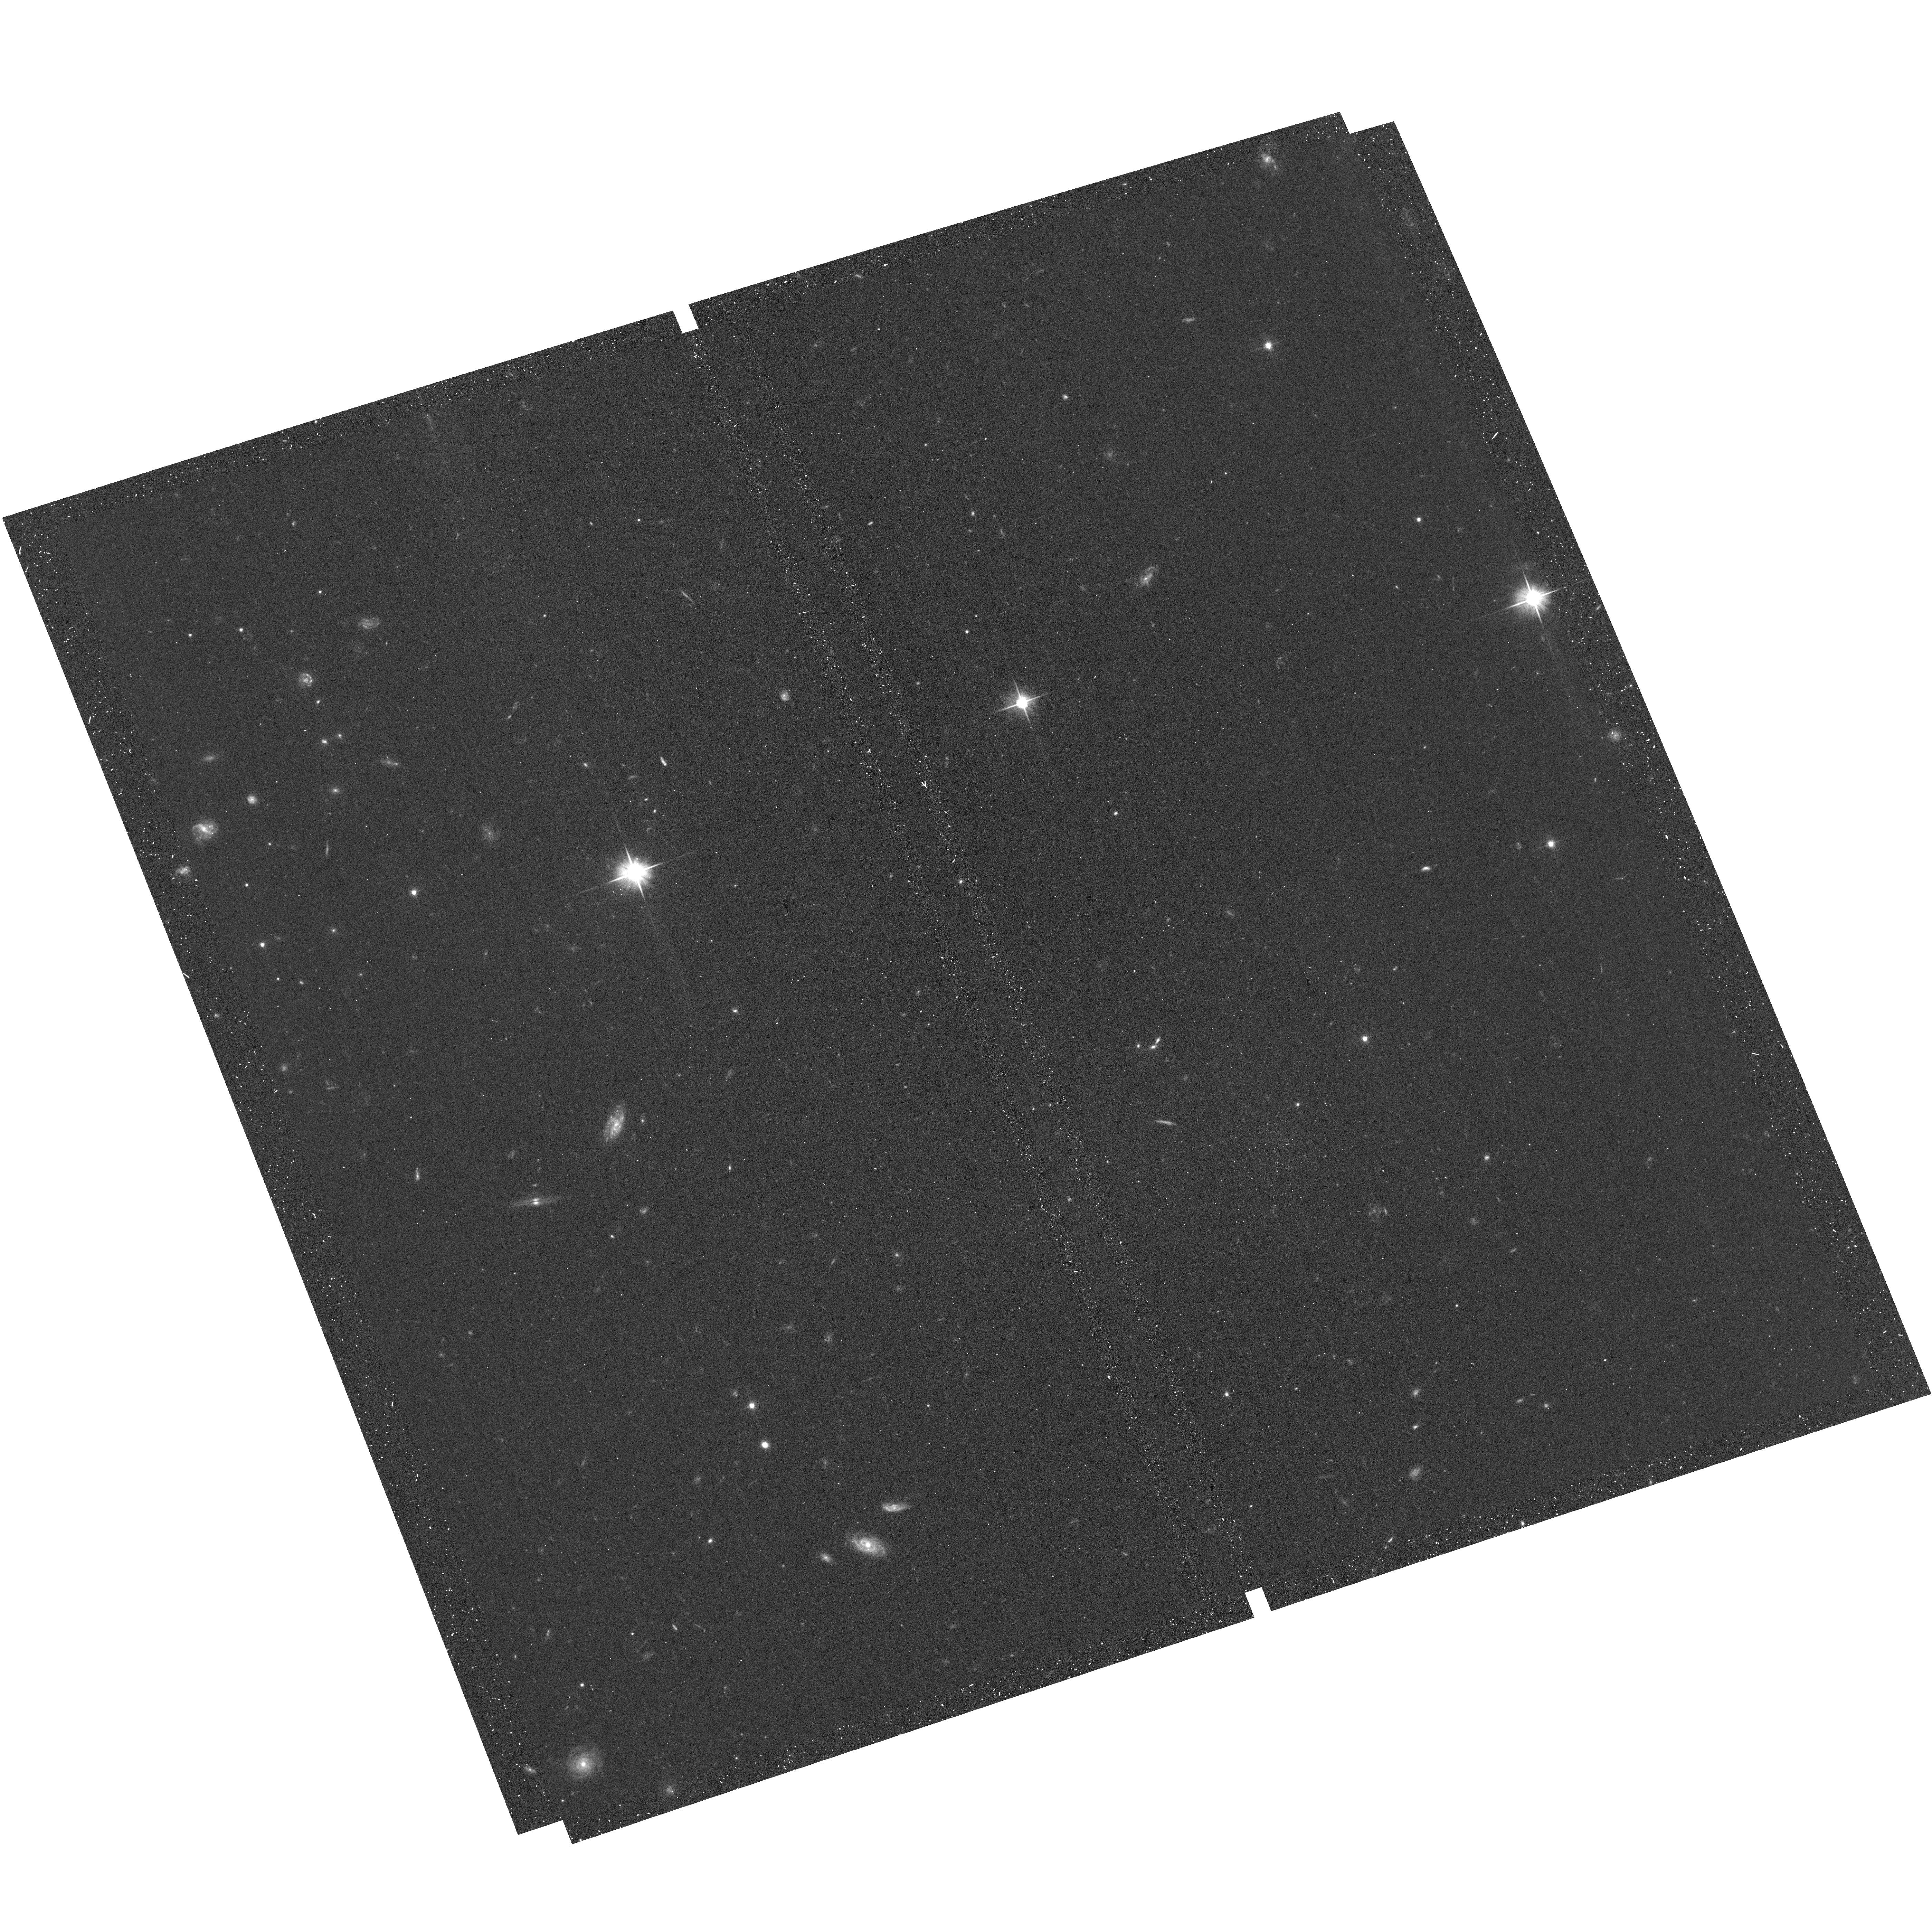
Target: CLUTCH-TARGET-AE. Instrument: ACS/WFC. Filter: F606W. Exposure: 13 min. Observation ID: hst_17802_ne_acs_wfc_f606w_jffune

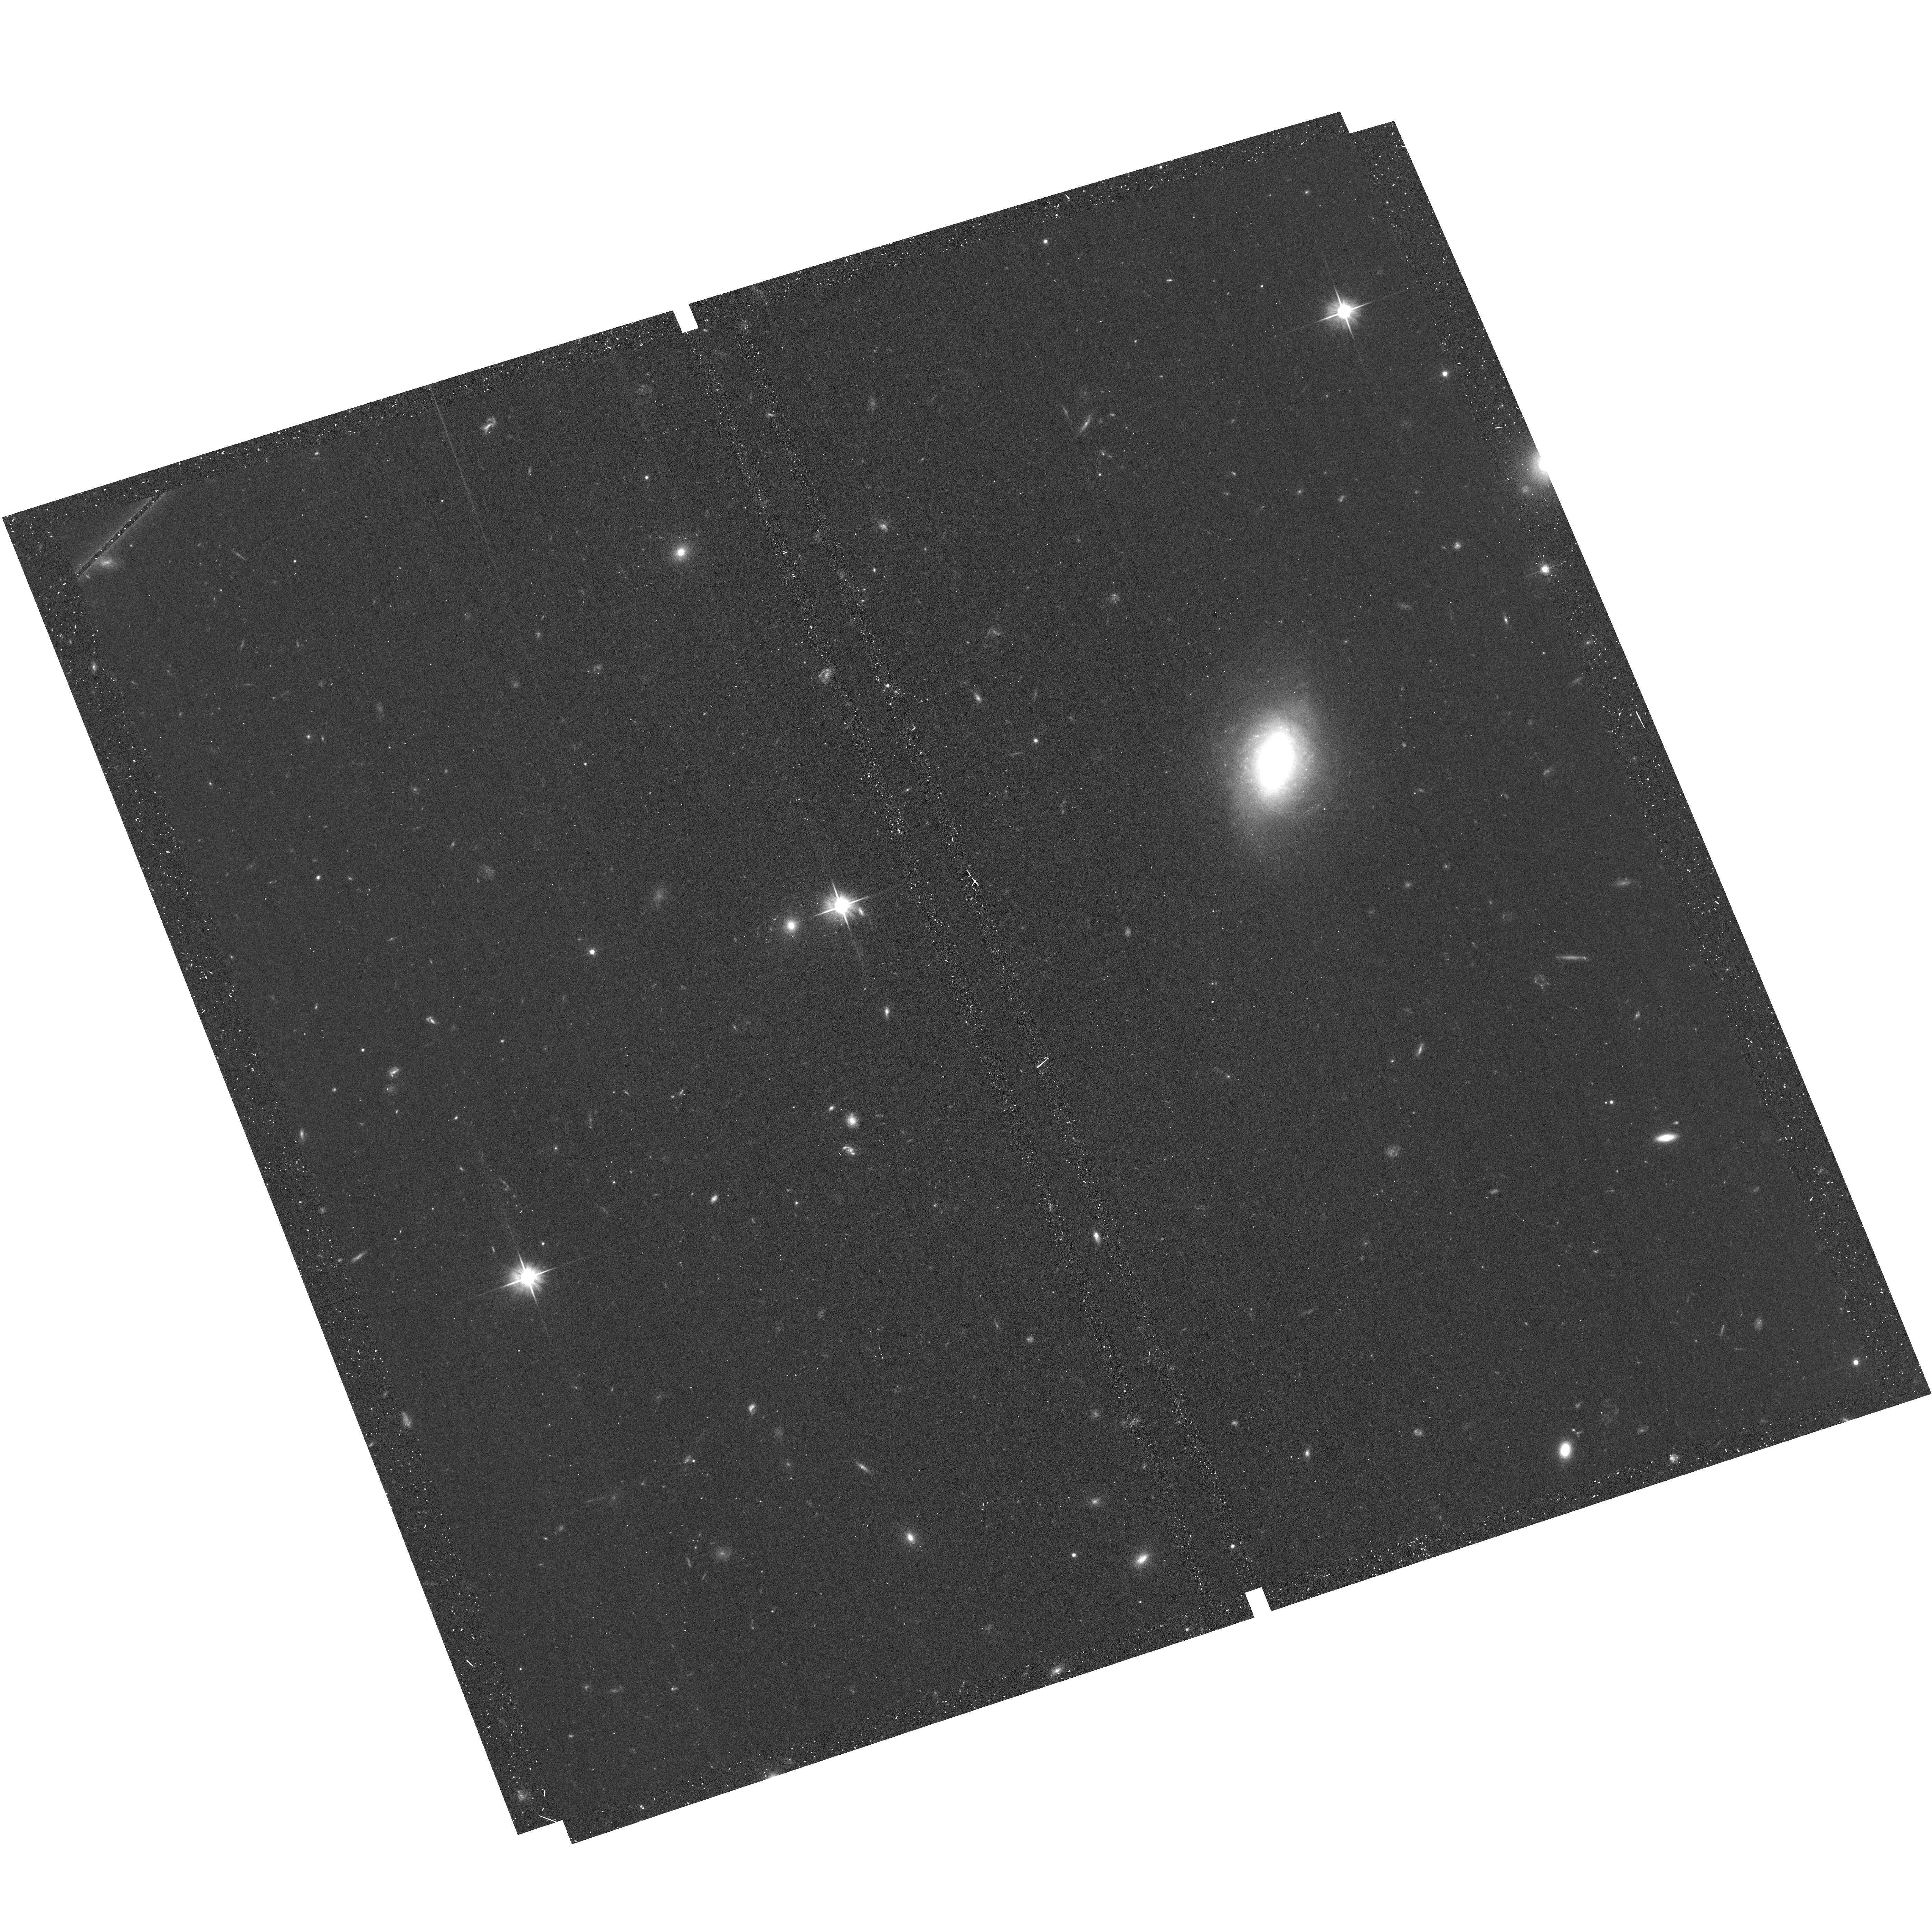
Target: CLUTCH-TARGET-EL. Instrument: ACS/WFC. Filter: F606W. Exposure: 13 min. Observation ID: hst_17802_rl_acs_wfc_f606w_jffurl

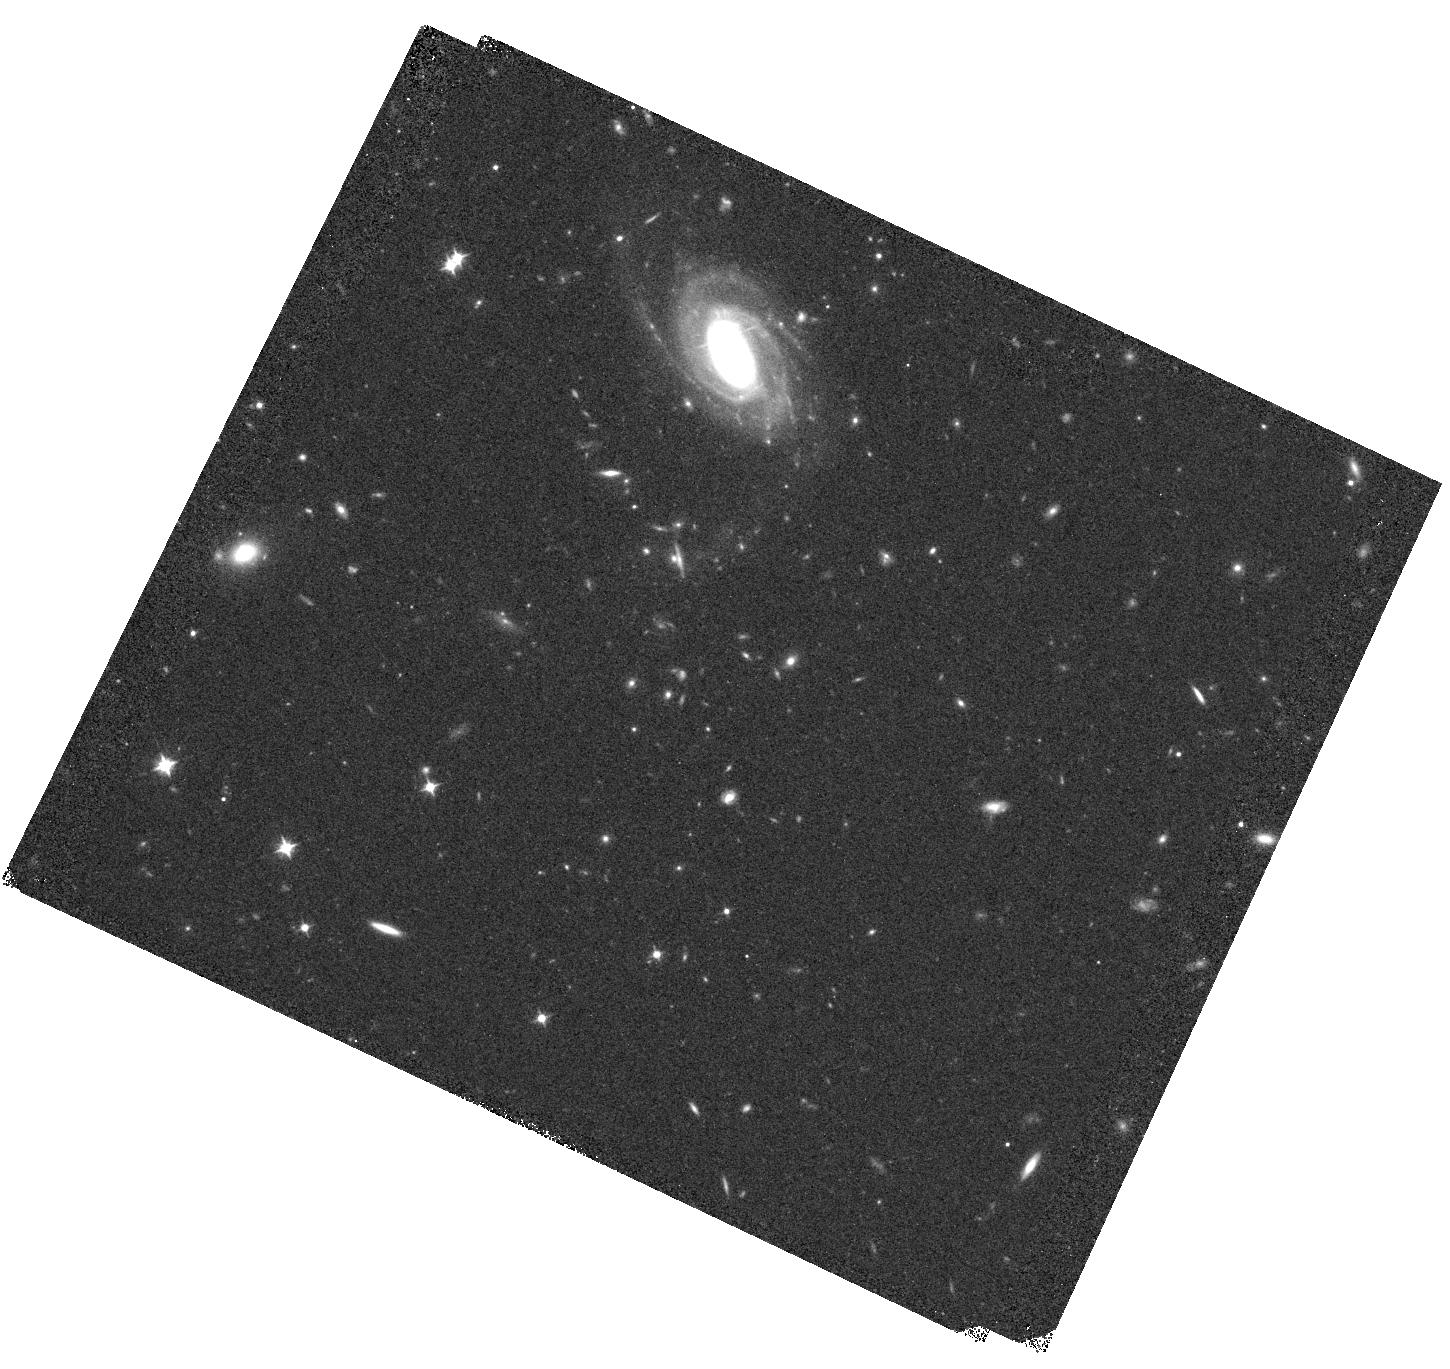
Target: CLUTCH-TARGET-HG. Instrument: WFC3/IR. Filter: F098M. Exposure: 13 min. Observation ID: hst_17802_hg_wfc3_ir_f098m_iffuhg

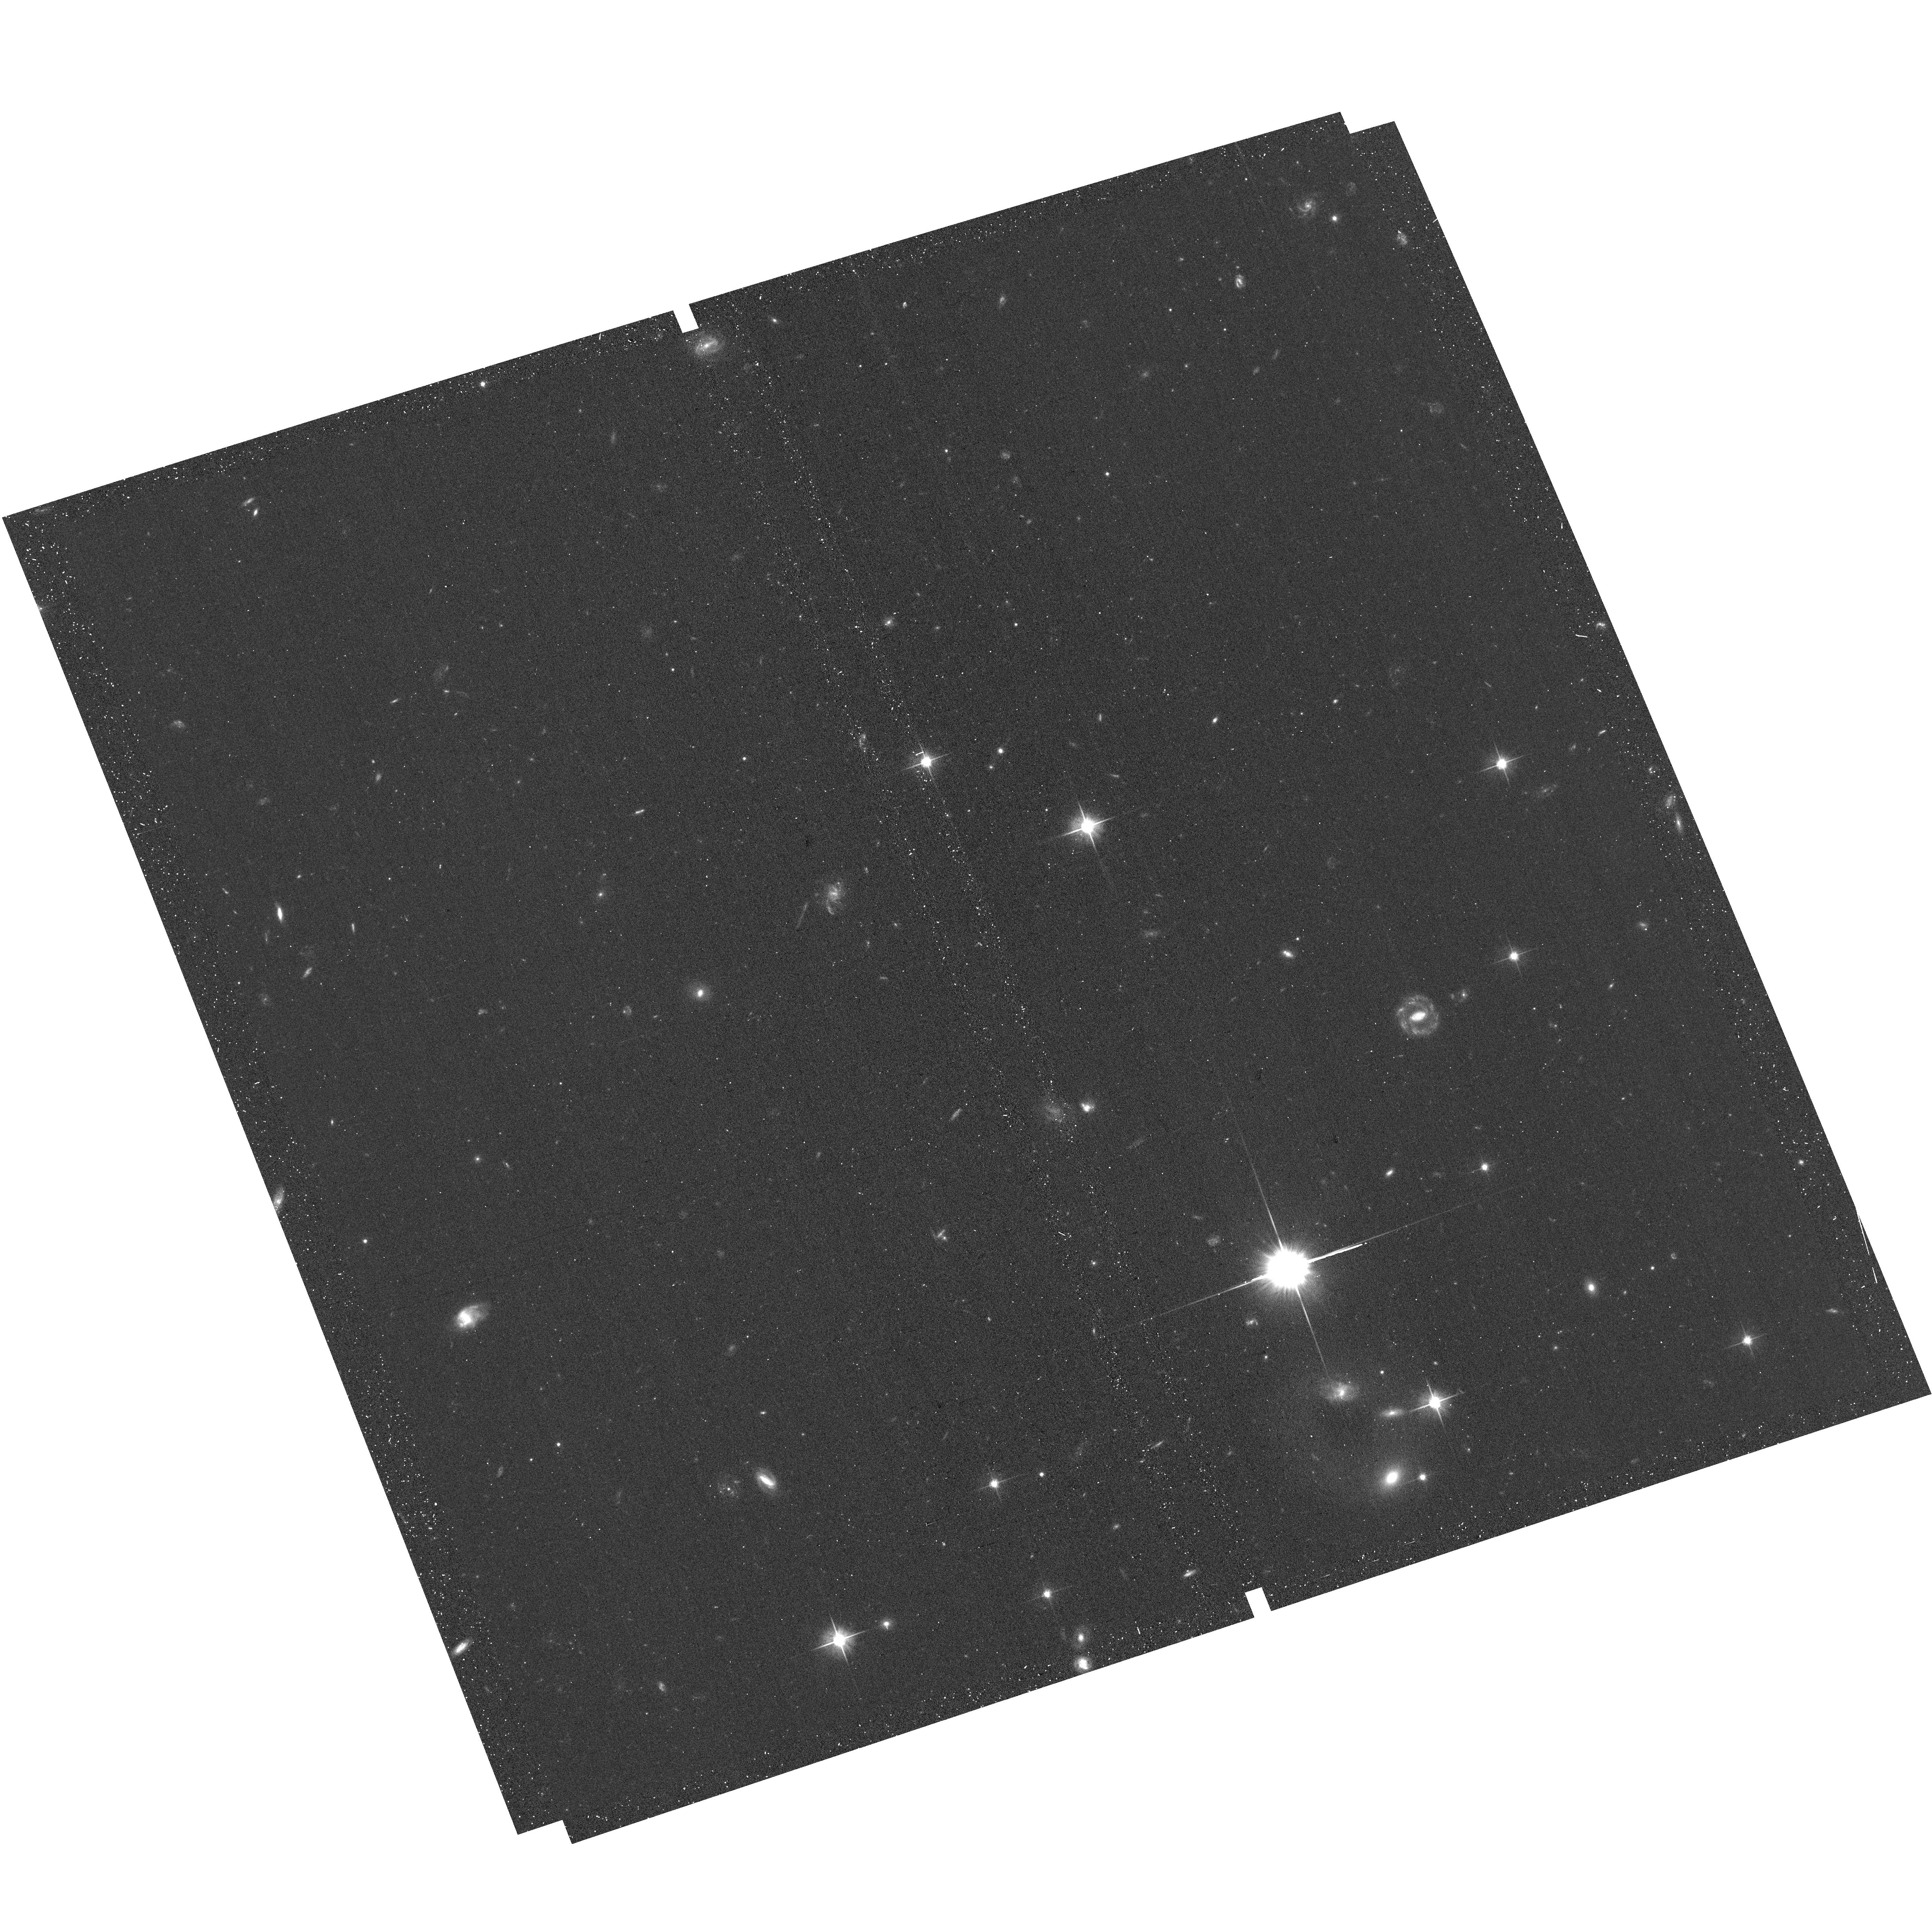
Target: CLUTCH-TARGET-AS. Instrument: ACS/WFC. Filter: F606W. Exposure: 13 min. Observation ID: hst_17802_as_acs_wfc_f606w_jffuas

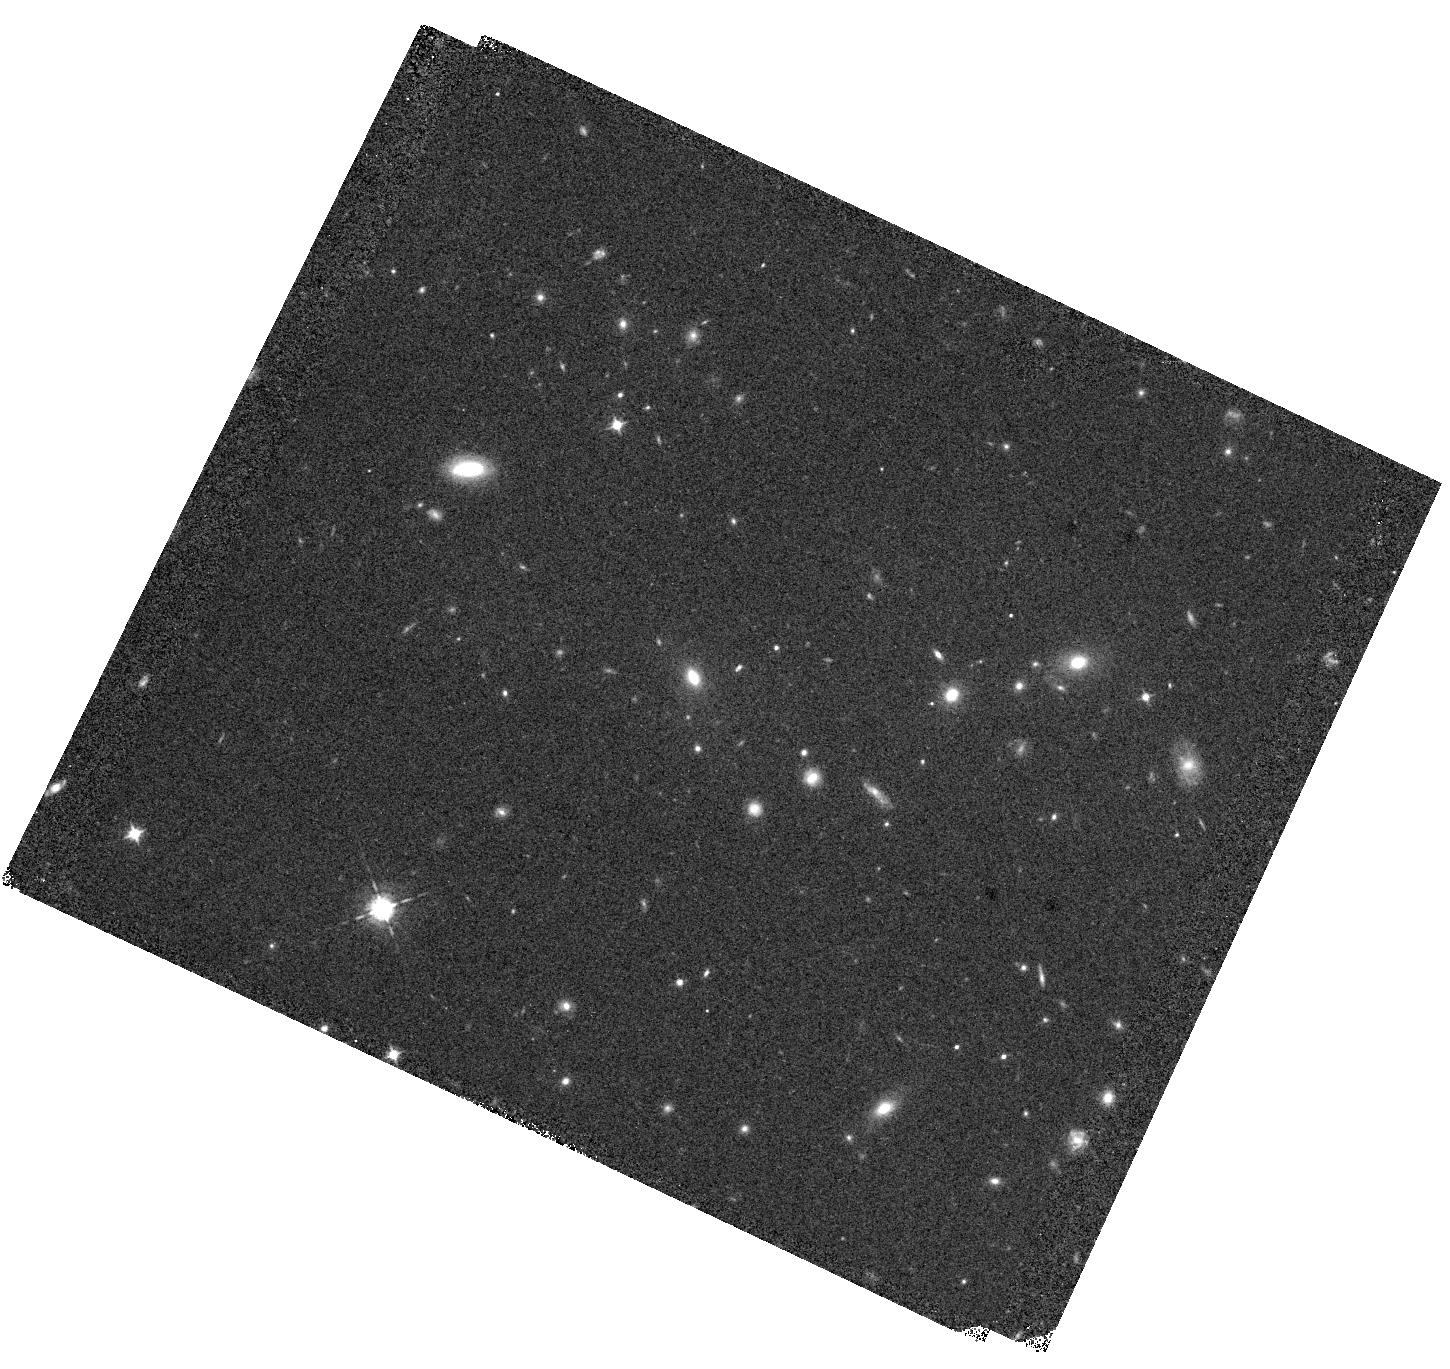
Target: CLUTCH-TARGET-CJ. Instrument: WFC3/IR. Filter: F098M. Exposure: 13 min. Observation ID: hst_17802_cj_wfc3_ir_f098m_iffucj

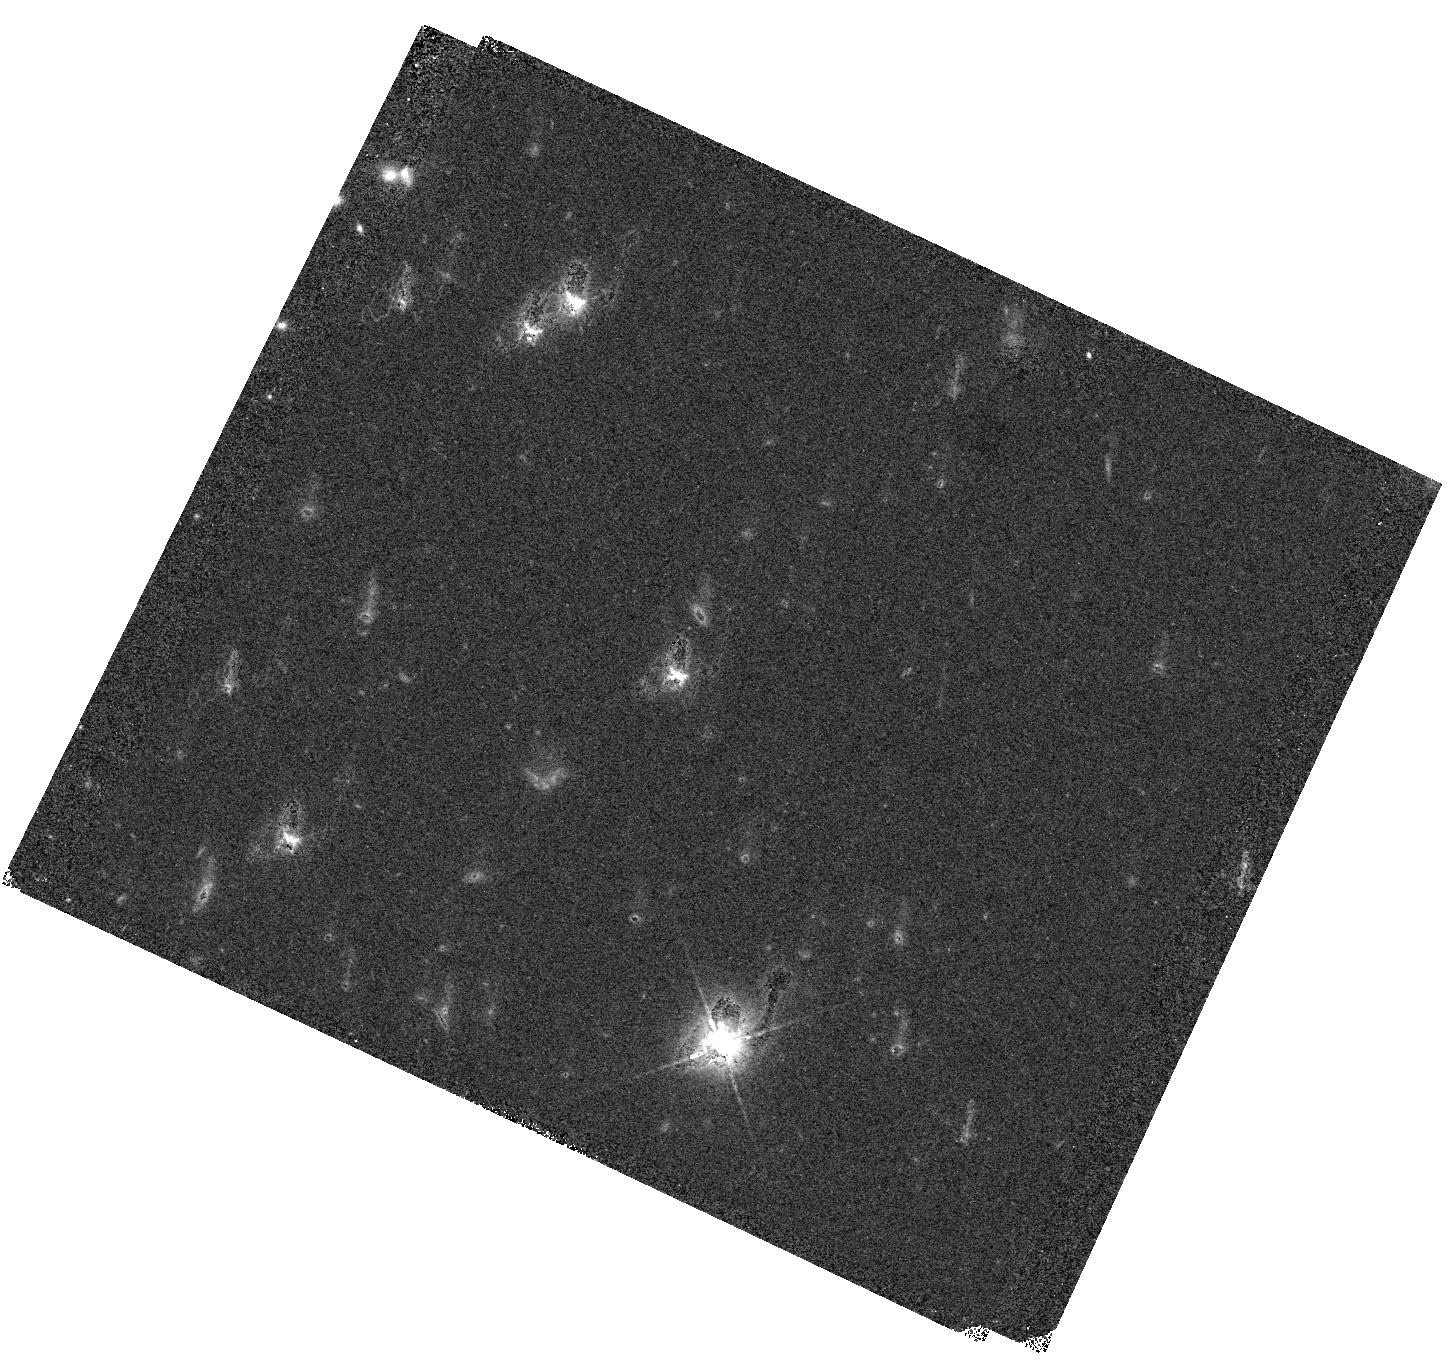
Target: CLUTCH-TARGET-DA. Instrument: WFC3/IR. Filter: F098M. Exposure: 13 min. Observation ID: hst_17802_qa_wfc3_ir_f098m_iffuqa

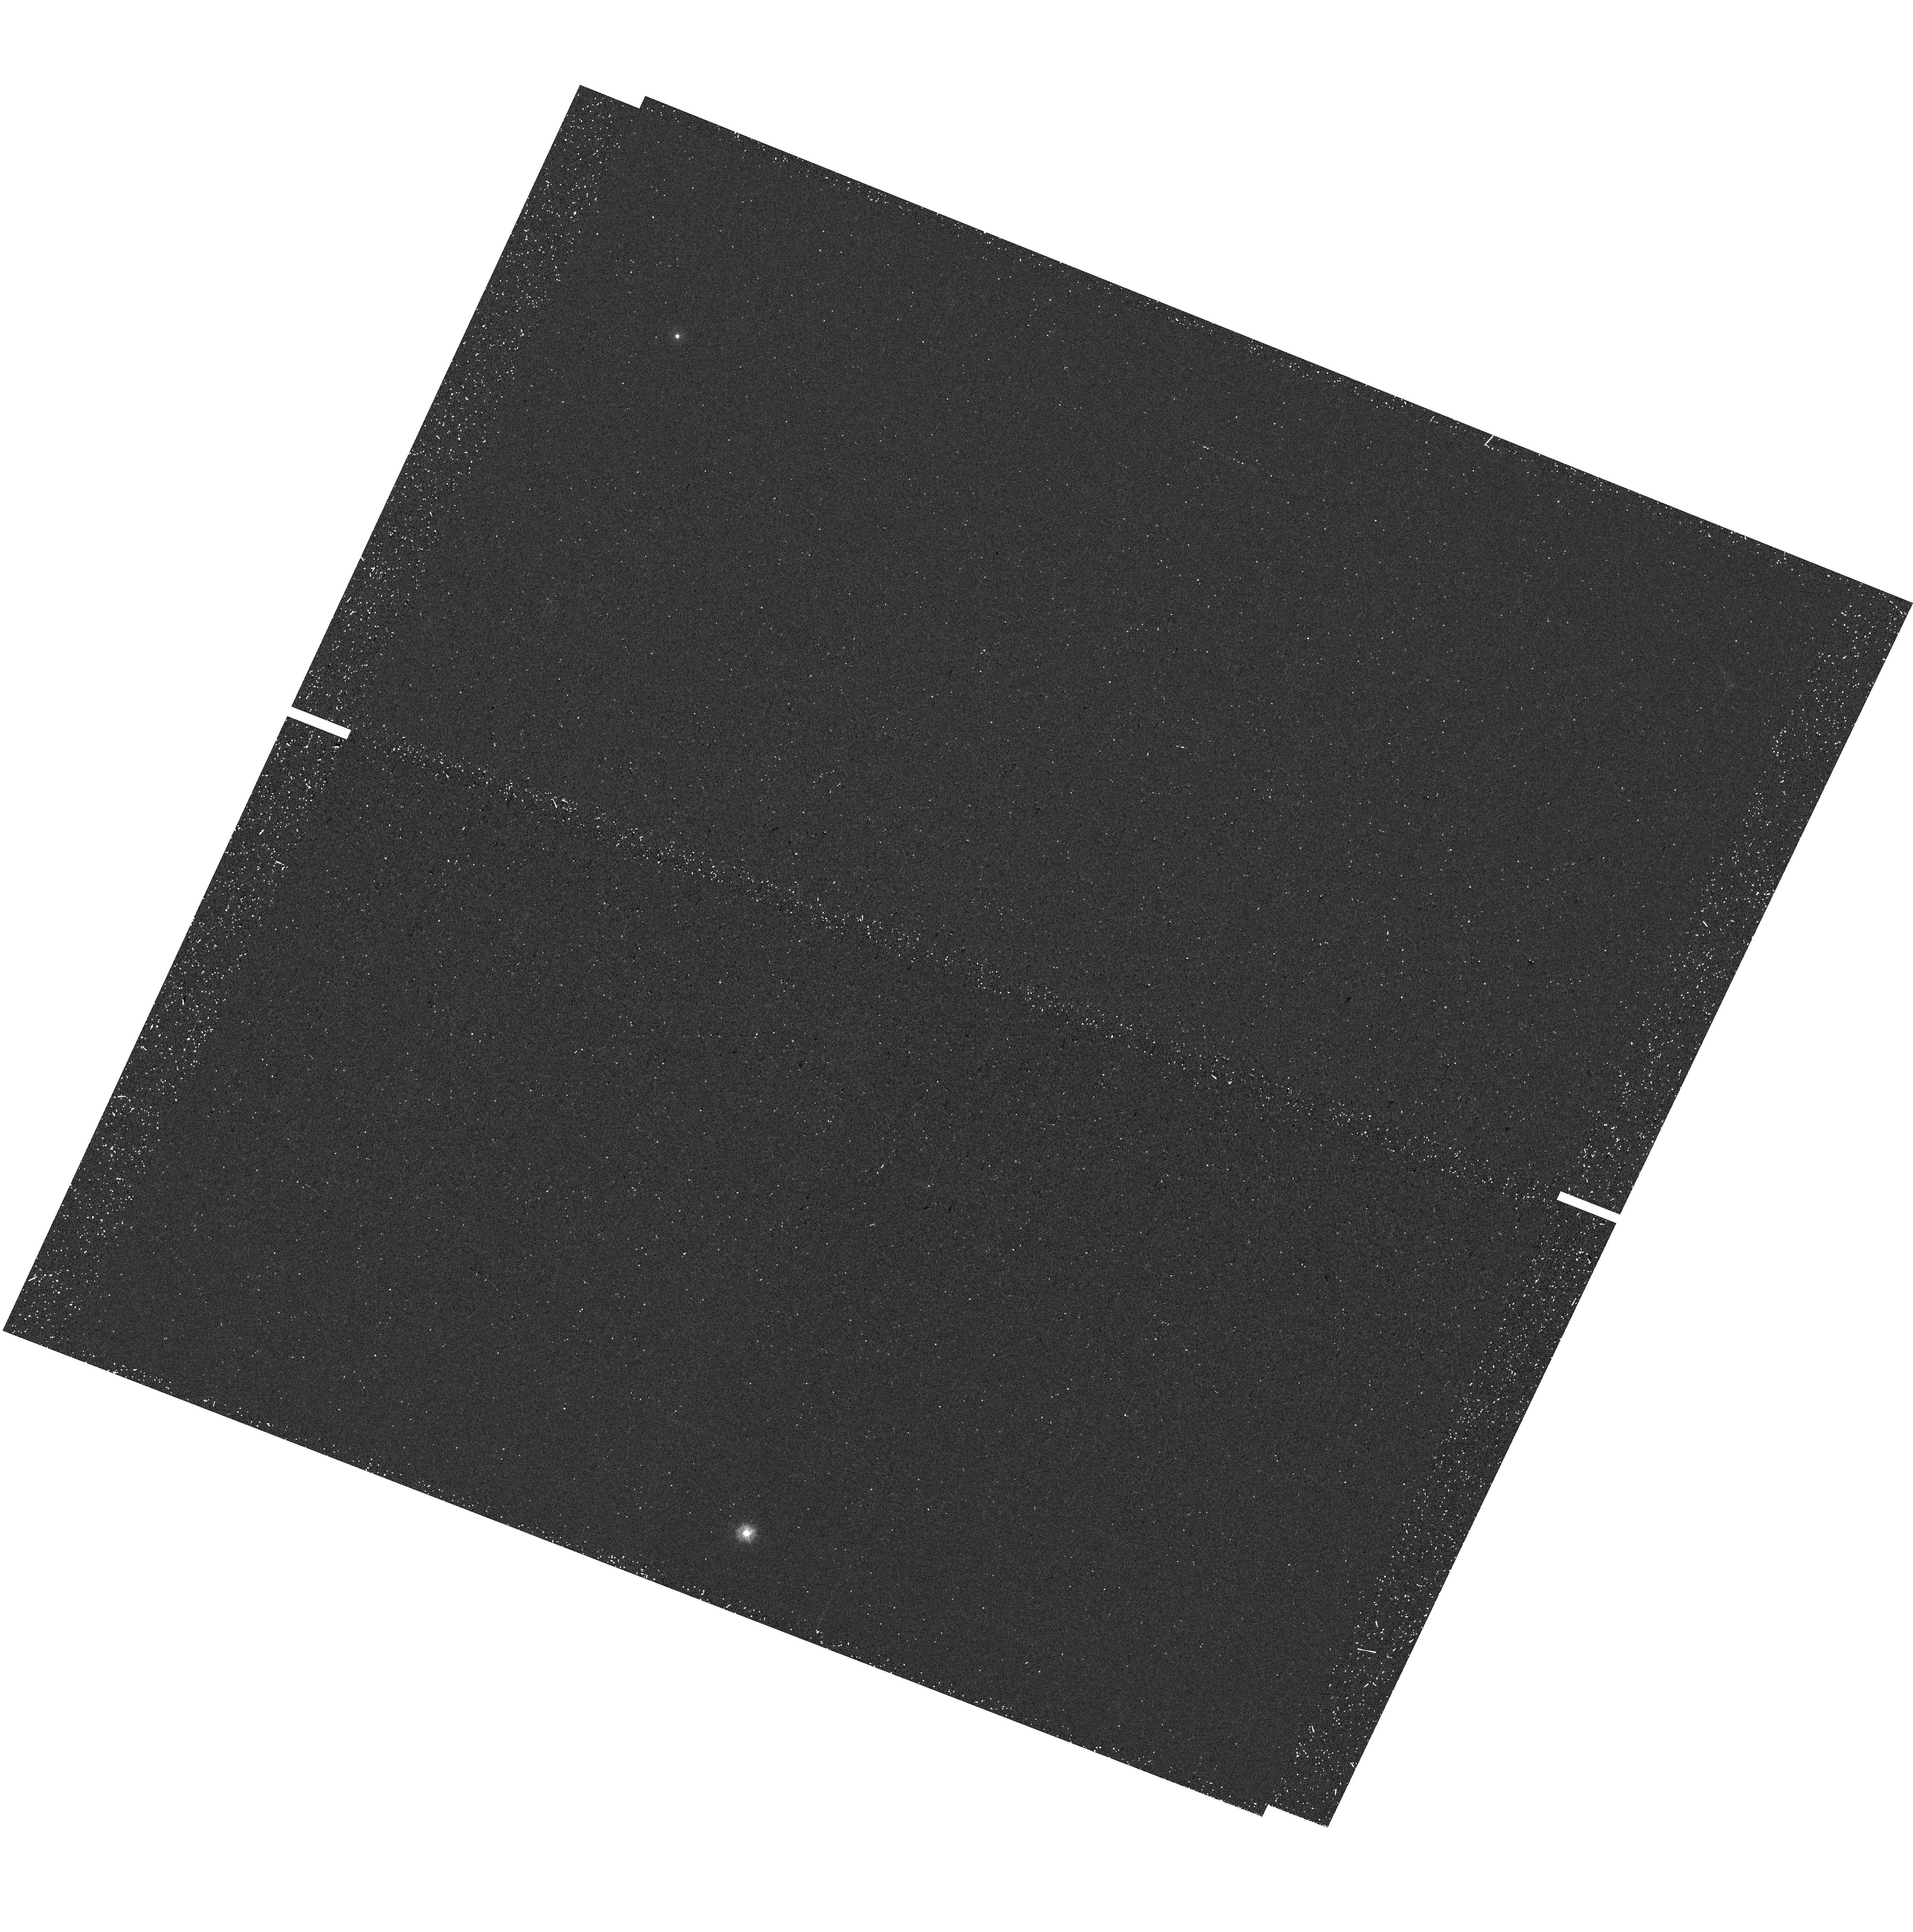
Target: CLUTCH-TARGET-AO. Instrument: WFC3/UVIS. Filter: F275W. Exposure: 18 min. Observation ID: hst_17802_no_wfc3_uvis_f275w_iffuno

CLUTCH: The COSMOS Legacy UV-Optical Treasury Campaign with Hubble (PI: Kartaltepe, Jeyhan)

We propose CLUTCH: The COSMOS Legacy UV-Optical Treasury Campaign with Hubble. CLUTCH is a Multi-Cycle Treasury program to image 0.5deg^2, overlapping the areas observed by COSMOS-Web and COSMOS-3D. CLUTCH will observe the rest-frame UV to optical emission for galaxies from z<7.5 utilizing WFC3-UVIS F225+F275W, ACS F435W+F606W+F814W, and WFC3-IR F098M, all of which are inaccessible by JWST. While JWST is a fantastic resource for obtaining rest-frame UV emission out to the very highest redshifts, obtaining equivalent information below z~3, encompassing over three-quarters of the universe's history, requires Hubble. JWST also relies on deep Hubble observations for redshift estimates of sources near the end of the Epoch of Reionization (5.5<z<7.5). Though extragalactic surveys of other fields have obtained deep Hubble UV observations, the critical wide-area level of the `wedding cake' is missing. CLUTCH will cover an area 4.2x larger than UVCANDELS and 3.4x larger than other UV surveys combined. This layer is essential for probing environmental effects on large scales, obtaining robust samples in several redshift and other physical property (e.g., stellar mass, morphology) bins, mitigating cosmic variance, and studying rare sources. With CLUTCH, we will be able to: 1) Investigate the history of stellar mass assembly and the impact of local environment on galaxies' evolutionary pathways, 2) Study dust attenuation in low-z galaxies and constrain the 2175 A absorption feature, 3) Map large scale structure out to z~7.5 and use LAEs to trace reionization bubbles using vastly improved photozs, and 4) Create a large training sample for the latest generation weak lensing surveys.